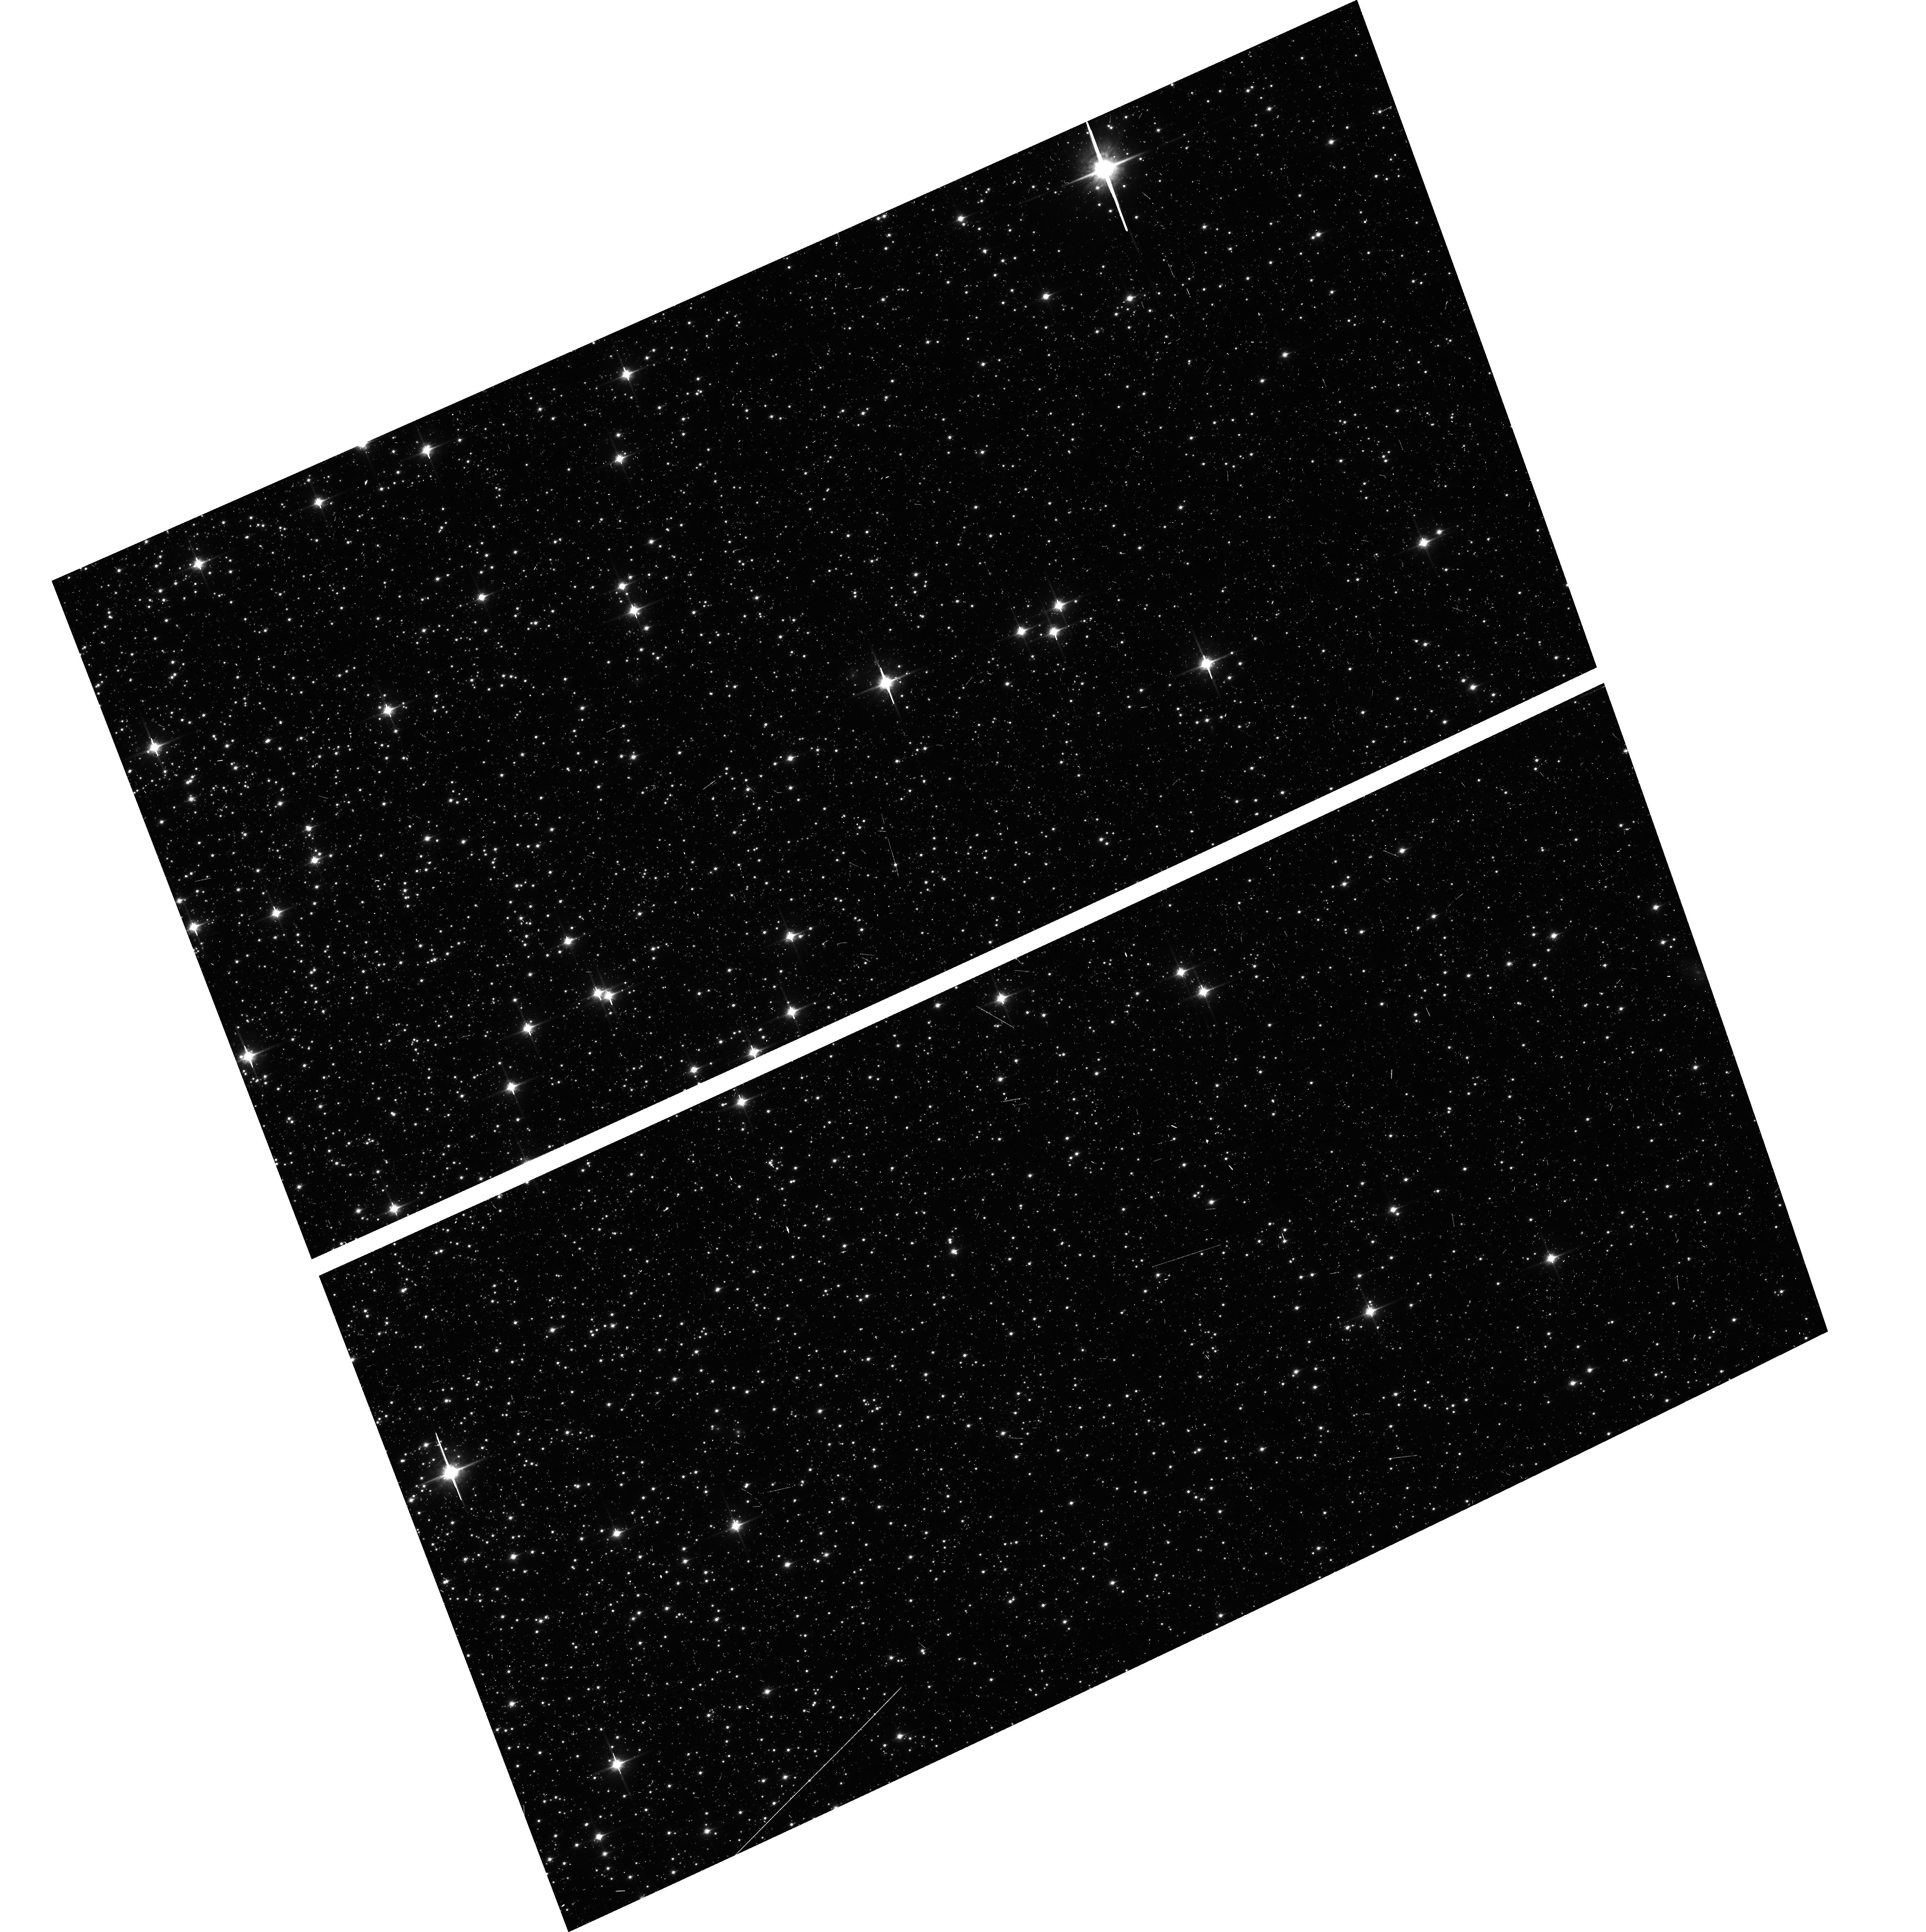
Target: NGC104-WFC
Instrument: ACS/WFC
Filter: F850LP
Exposure: 6 min
Observation ID: hst_15764_03_acs_wfc_f850lp_je6403

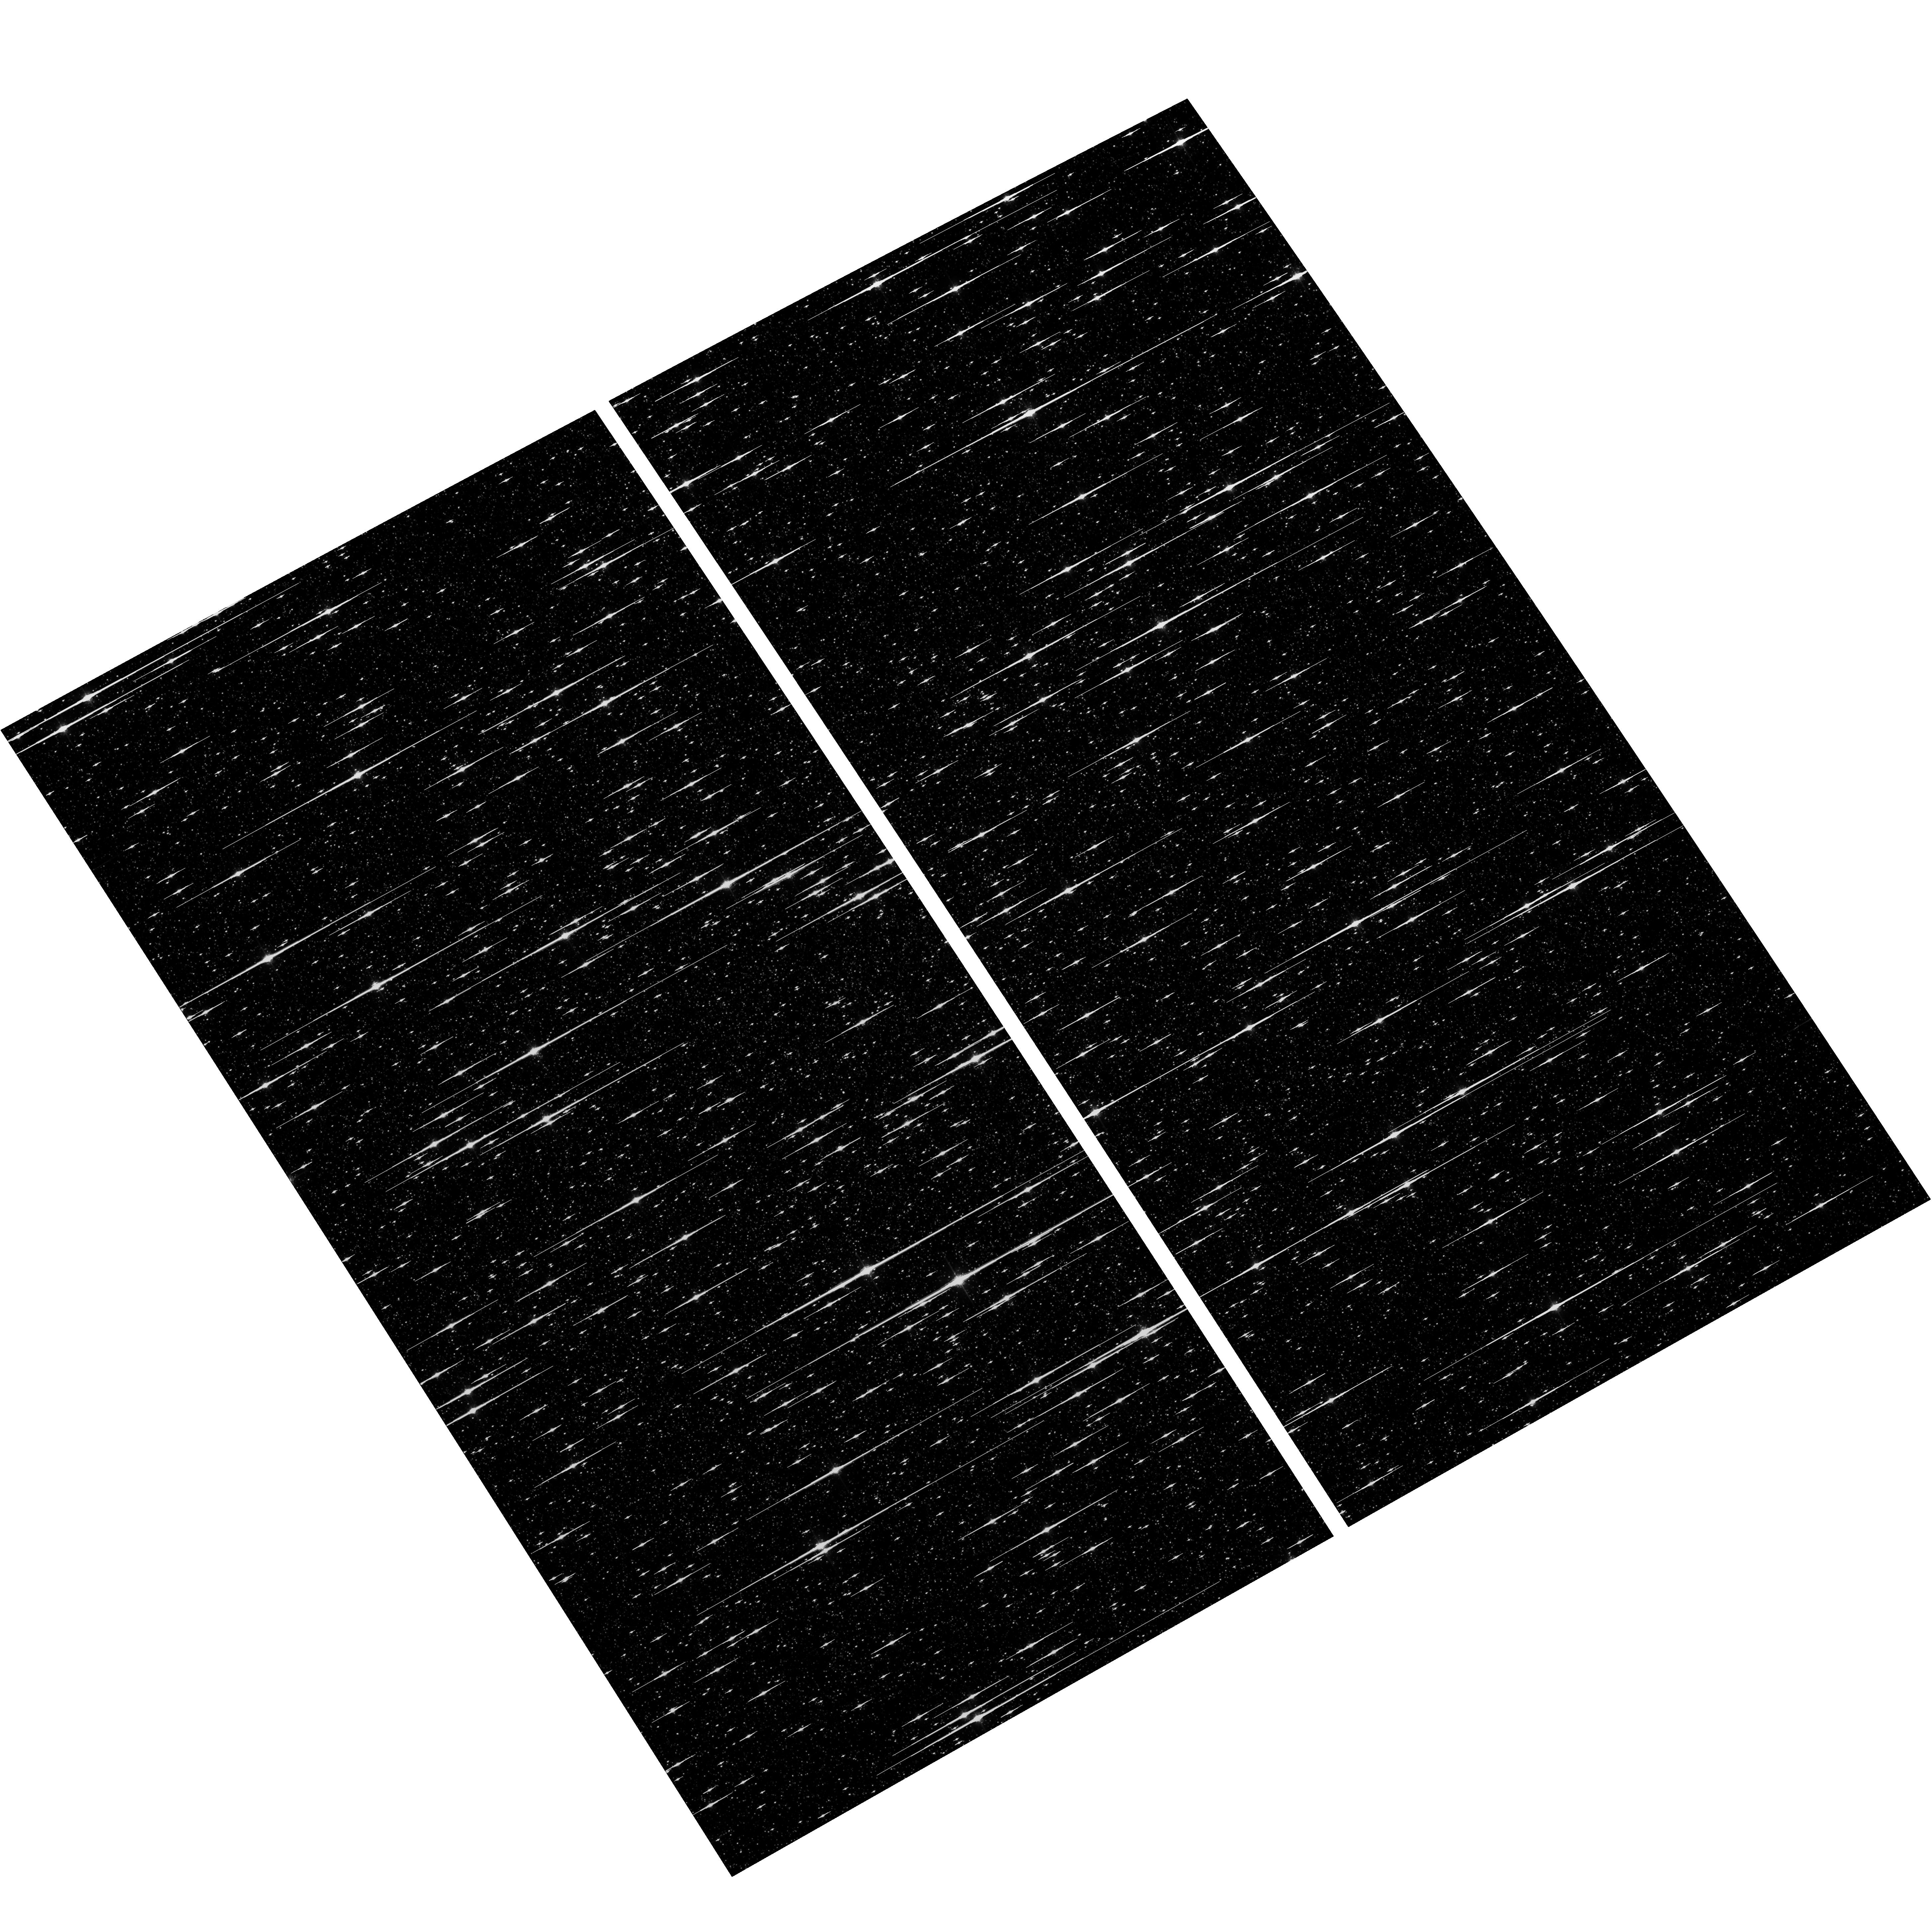
Target: NGC5139-WFC
Instrument: ACS/WFC
Filter: F775W
Exposure: 6 min
Observation ID: hst_15764_02_acs_wfc_f775w_je6402

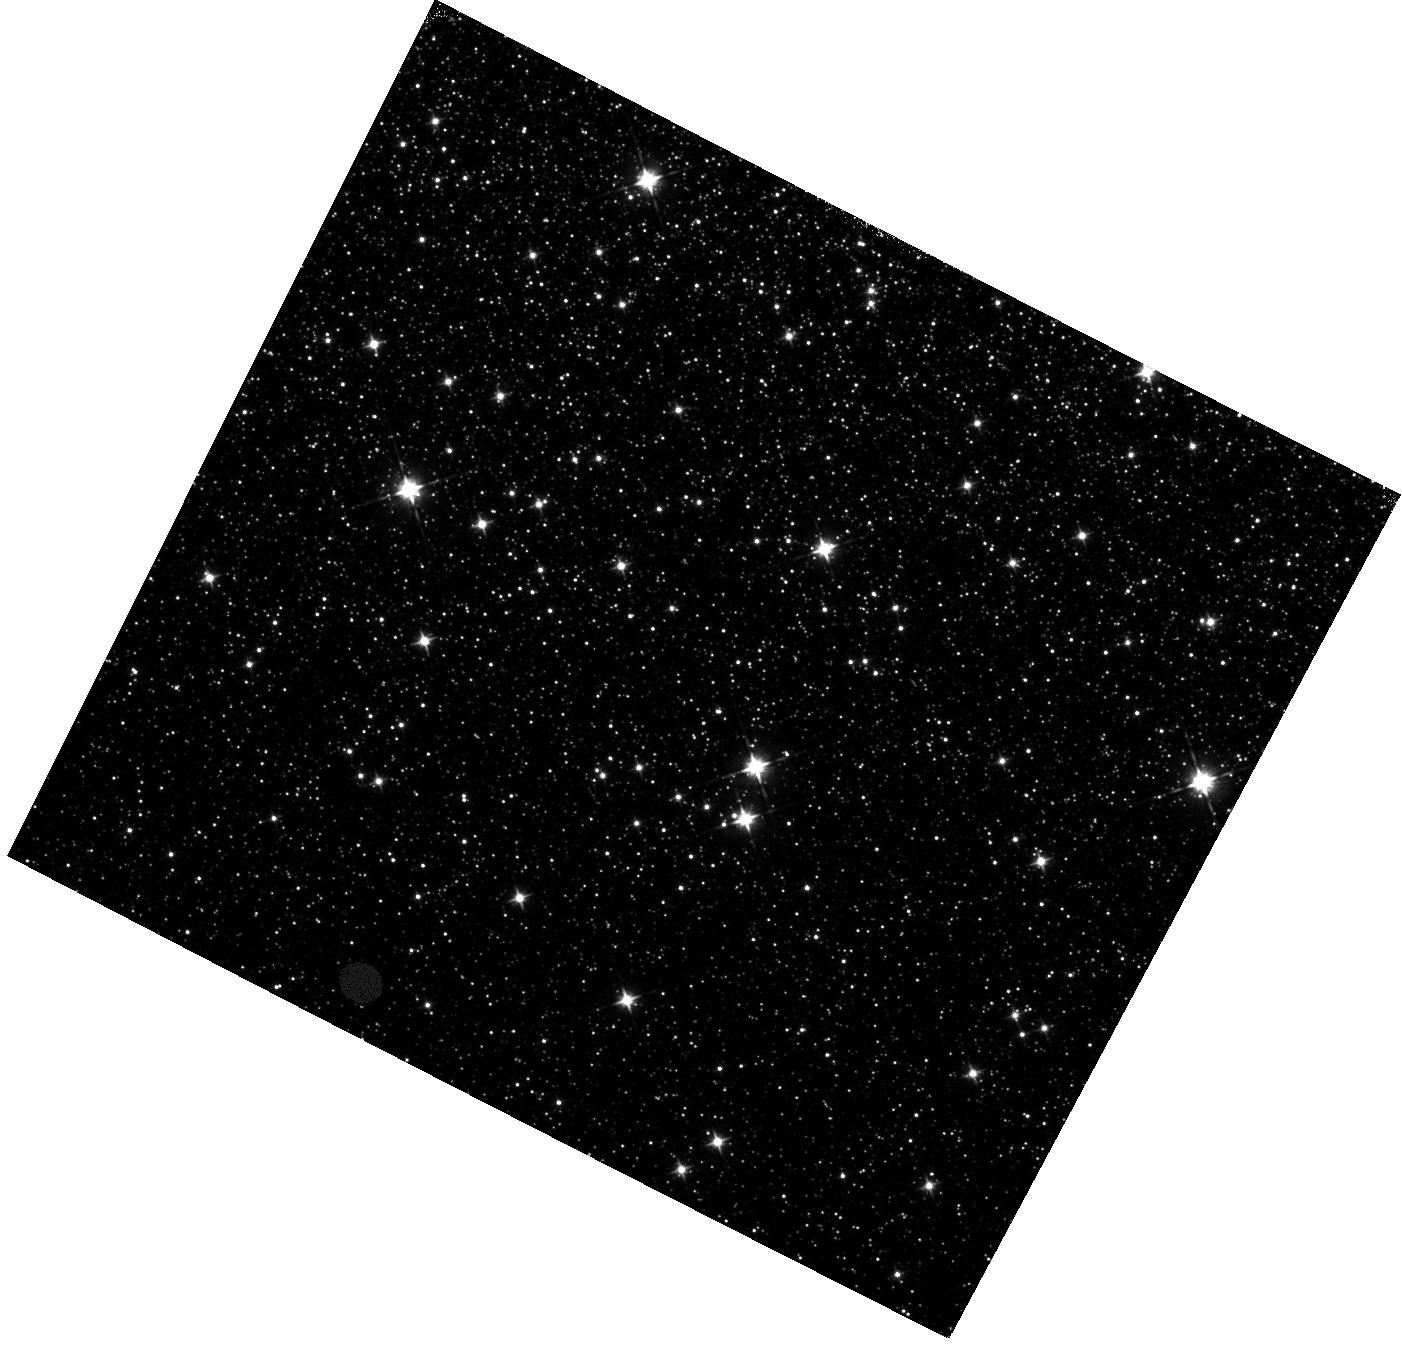
Target: field at RA 201.755°, Dec -47.569°
Instrument: WFC3/IR
Filter: F105W
Exposure: 22 min
Observation ID: hst_15764_04_wfc3_ir_f105w_ie6404

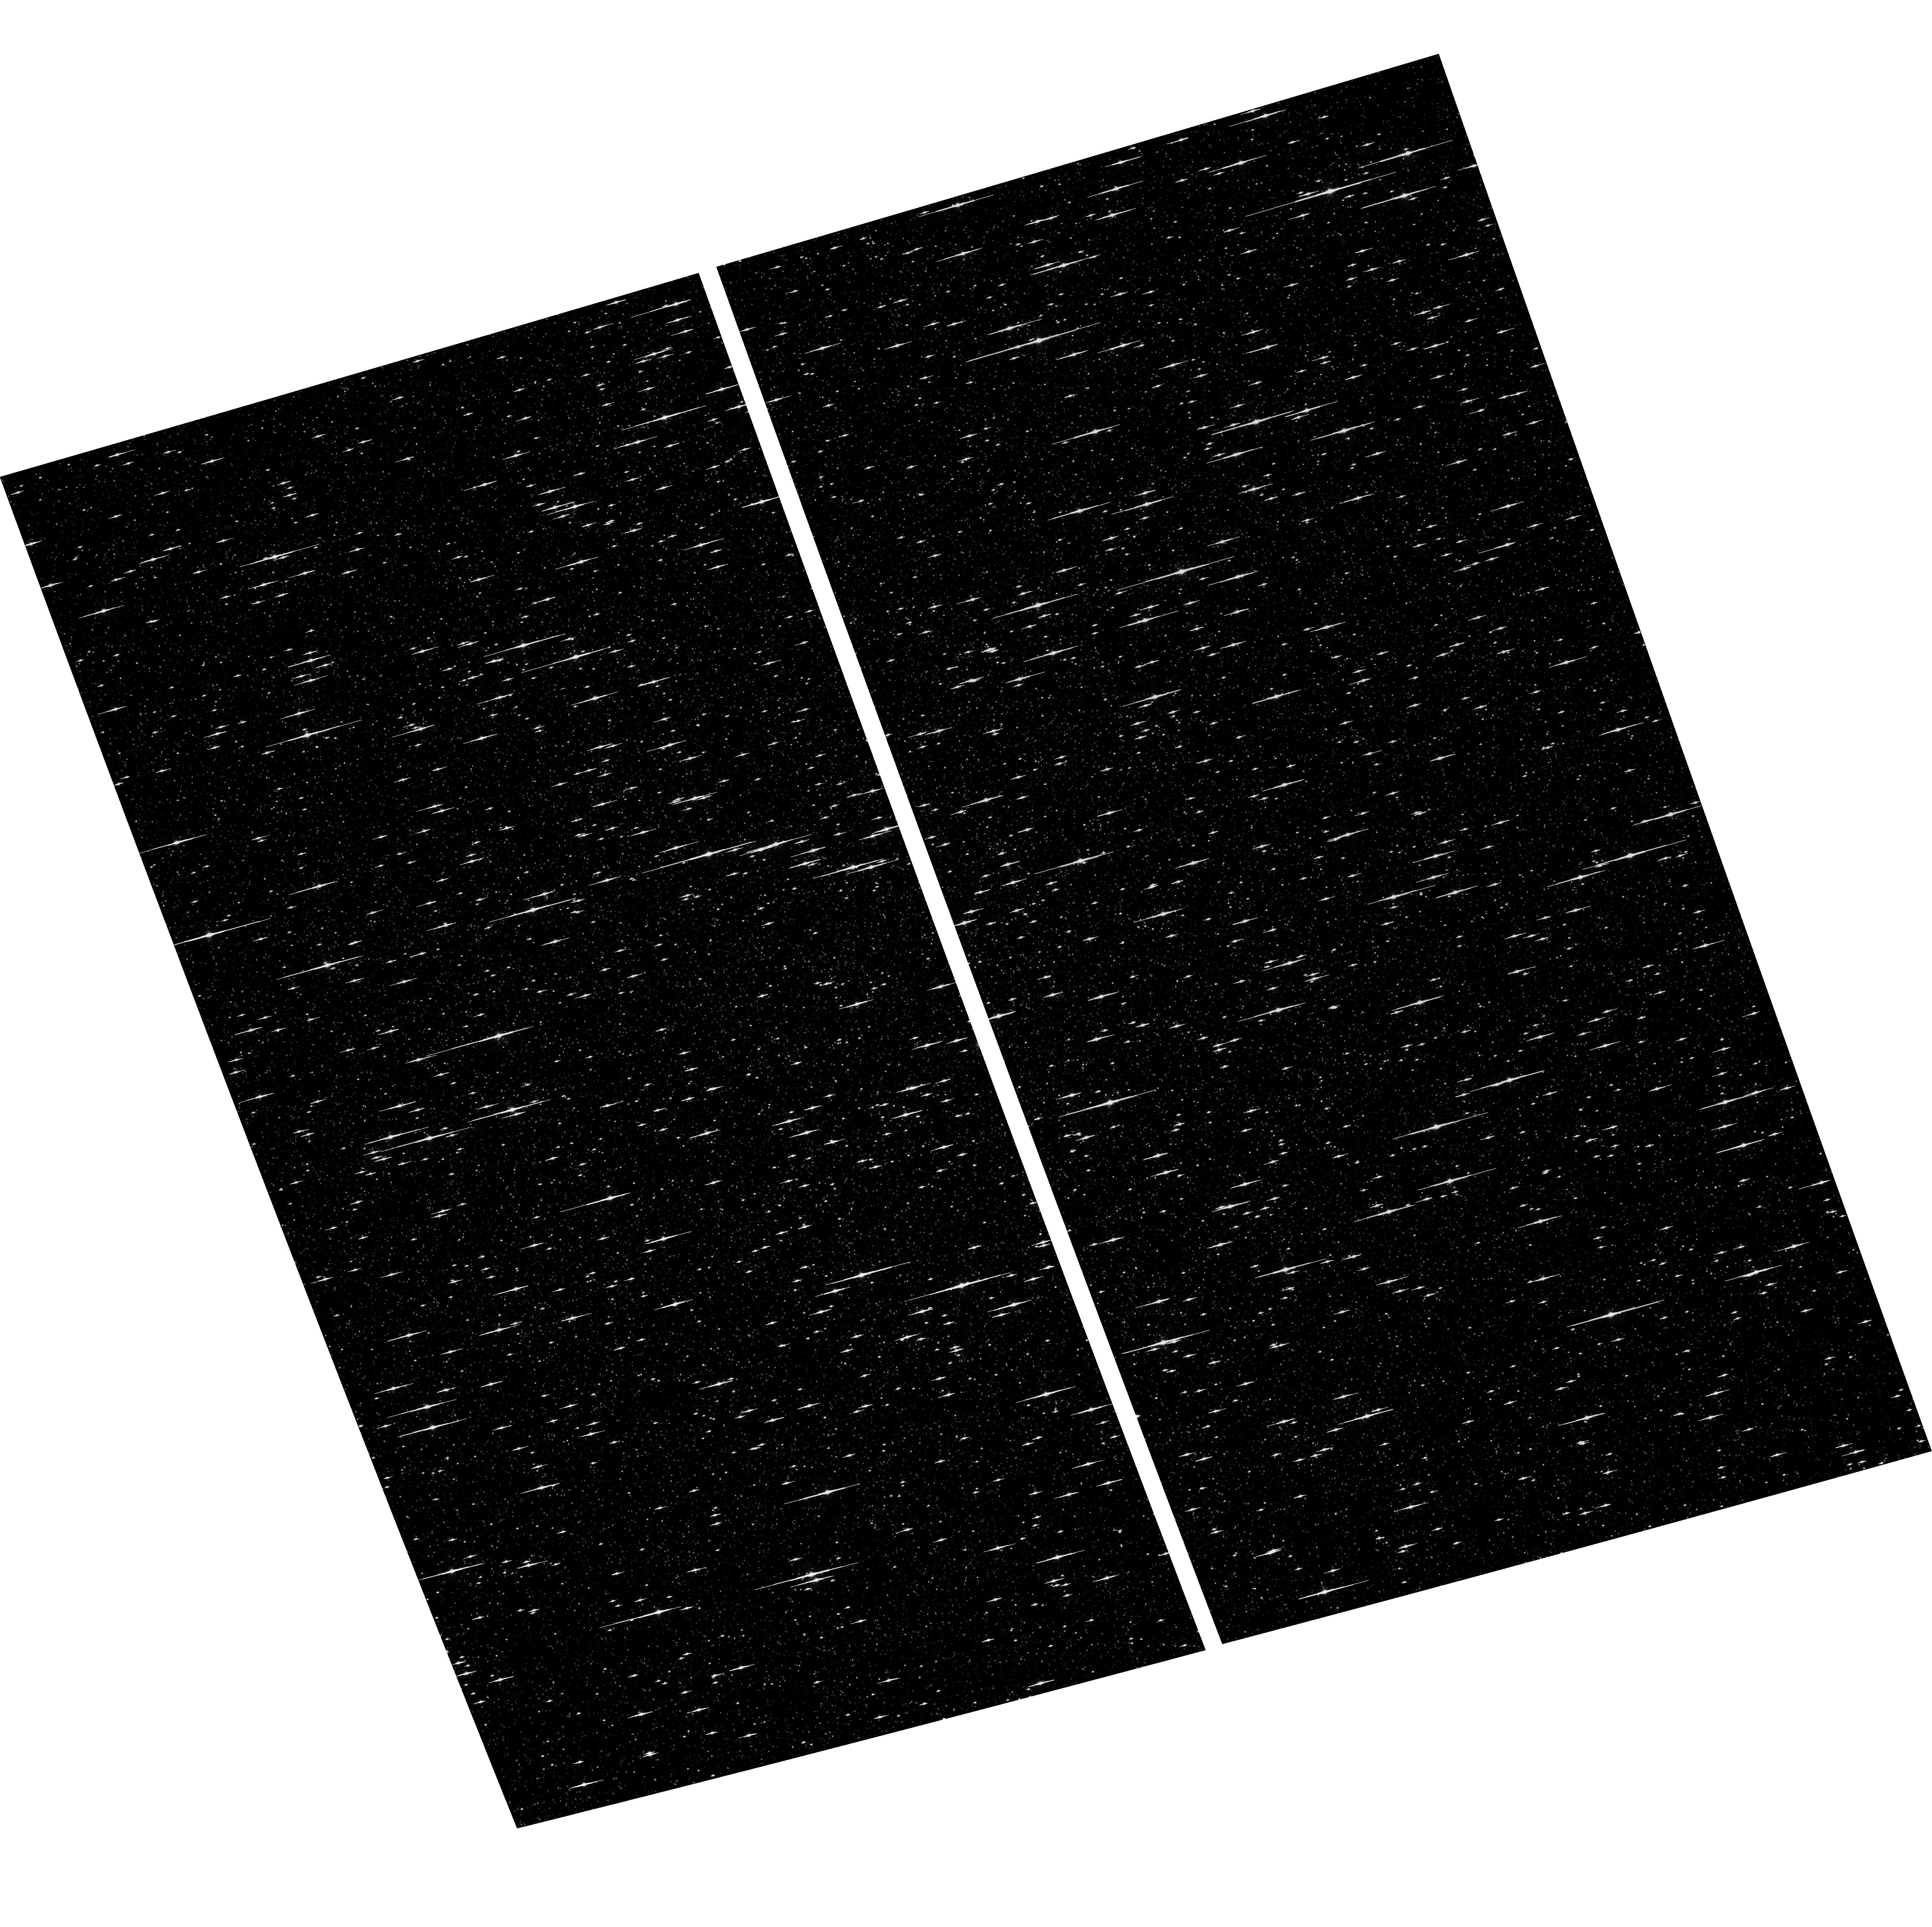
Target: NGC5139-WFC
Instrument: ACS/WFC
Filter: F475W
Exposure: 6 min
Observation ID: hst_15764_04_acs_wfc_f475w_je6404

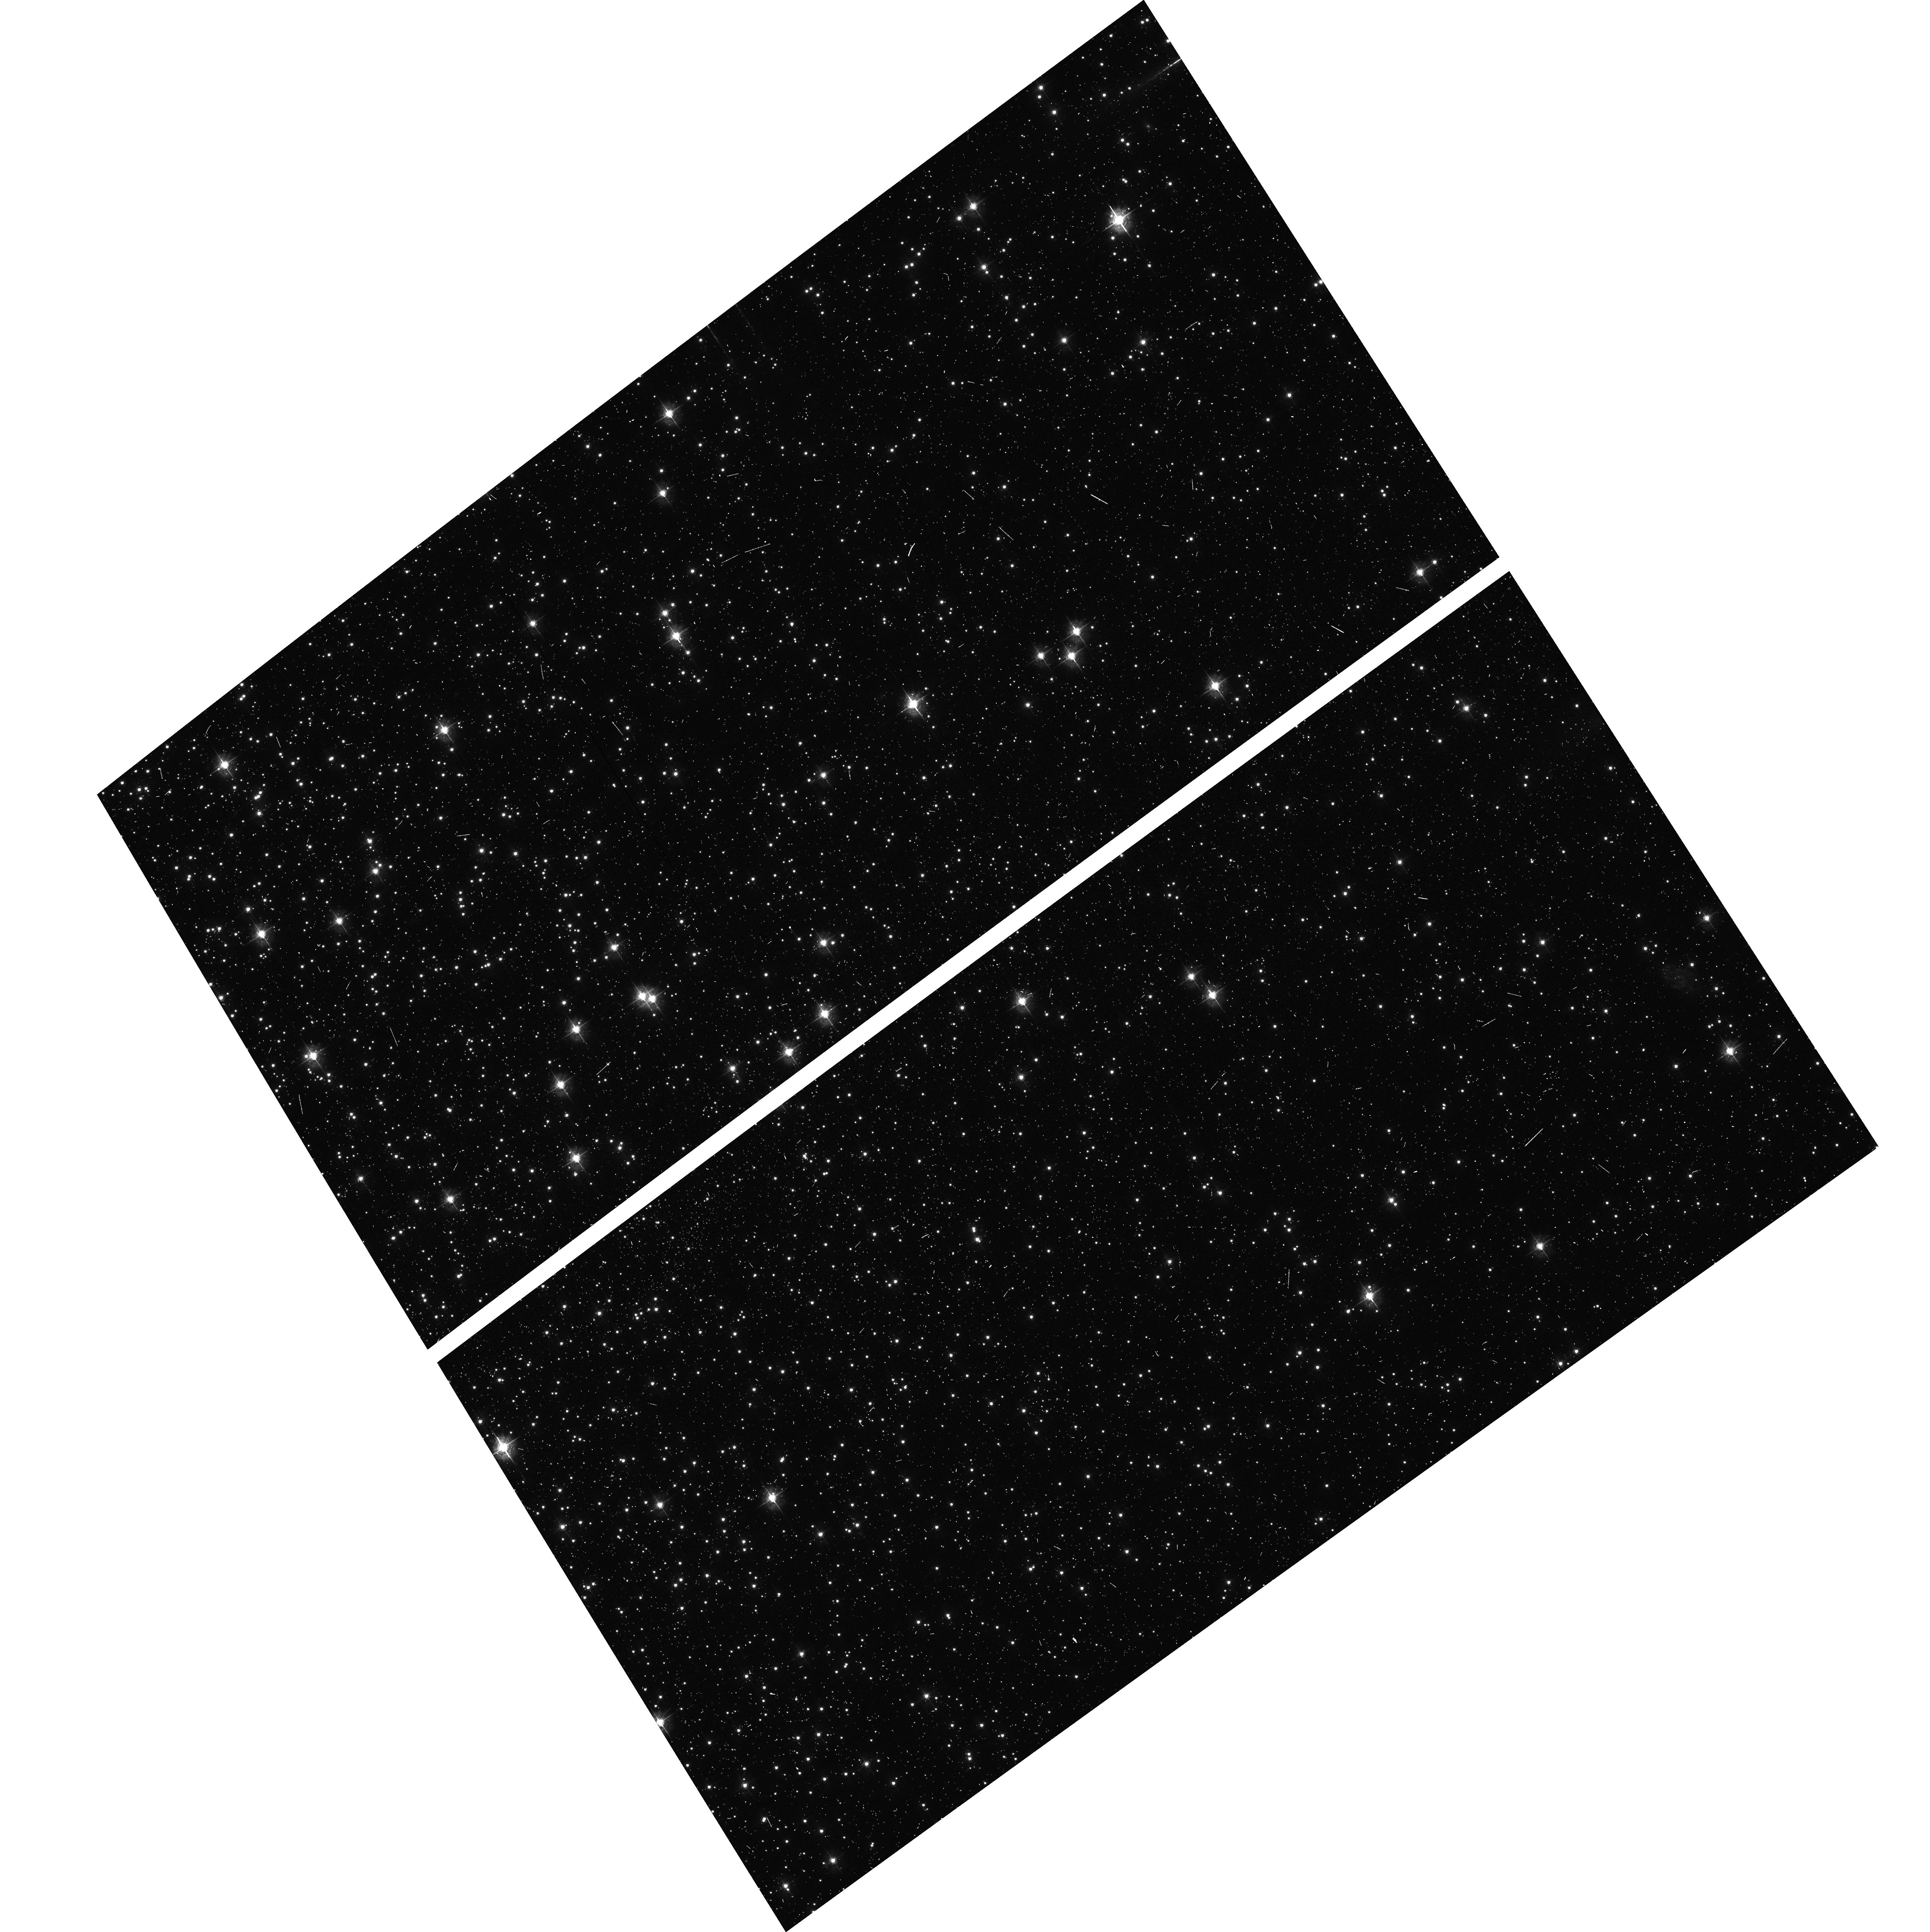
Target: NGC104-WFC
Instrument: ACS/WFC
Filter: F435W
Exposure: 6 min
Observation ID: hst_15764_01_acs_wfc_f435w_je6401

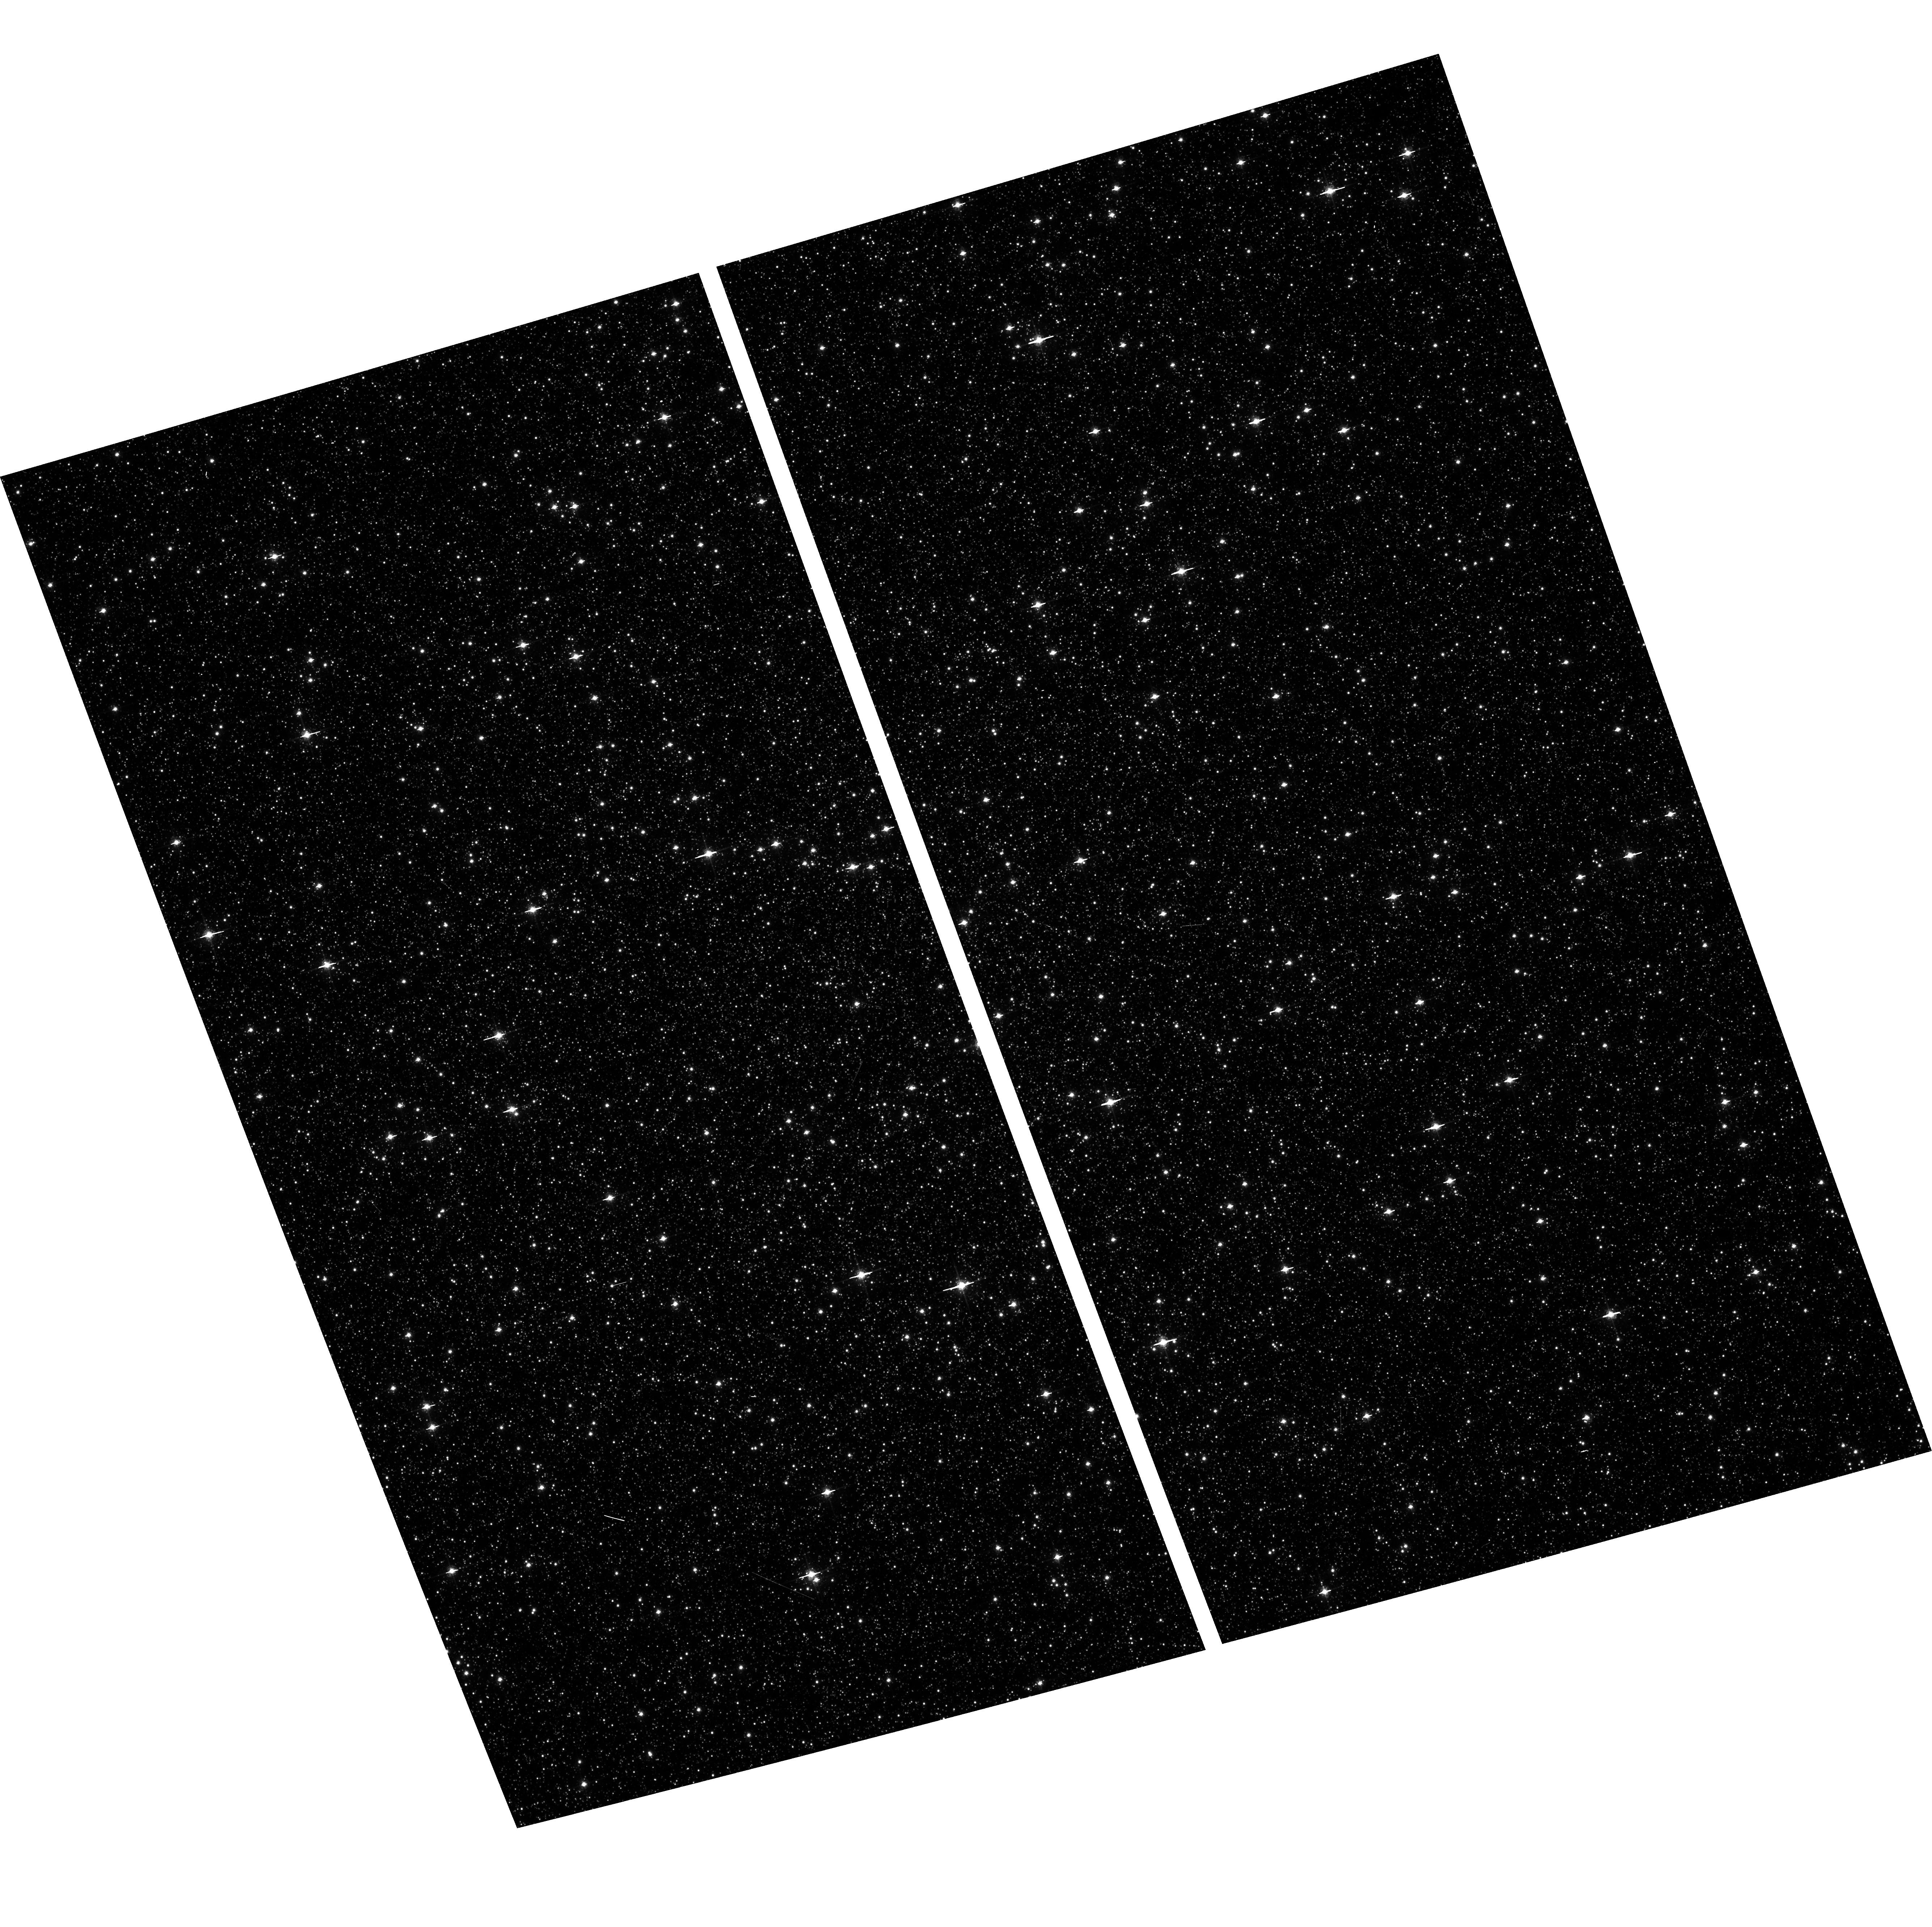
Target: NGC5139-WFC
Instrument: ACS/WFC
Filter: F658N
Exposure: 6 min
Observation ID: hst_15764_04_acs_wfc_f658n_je6404

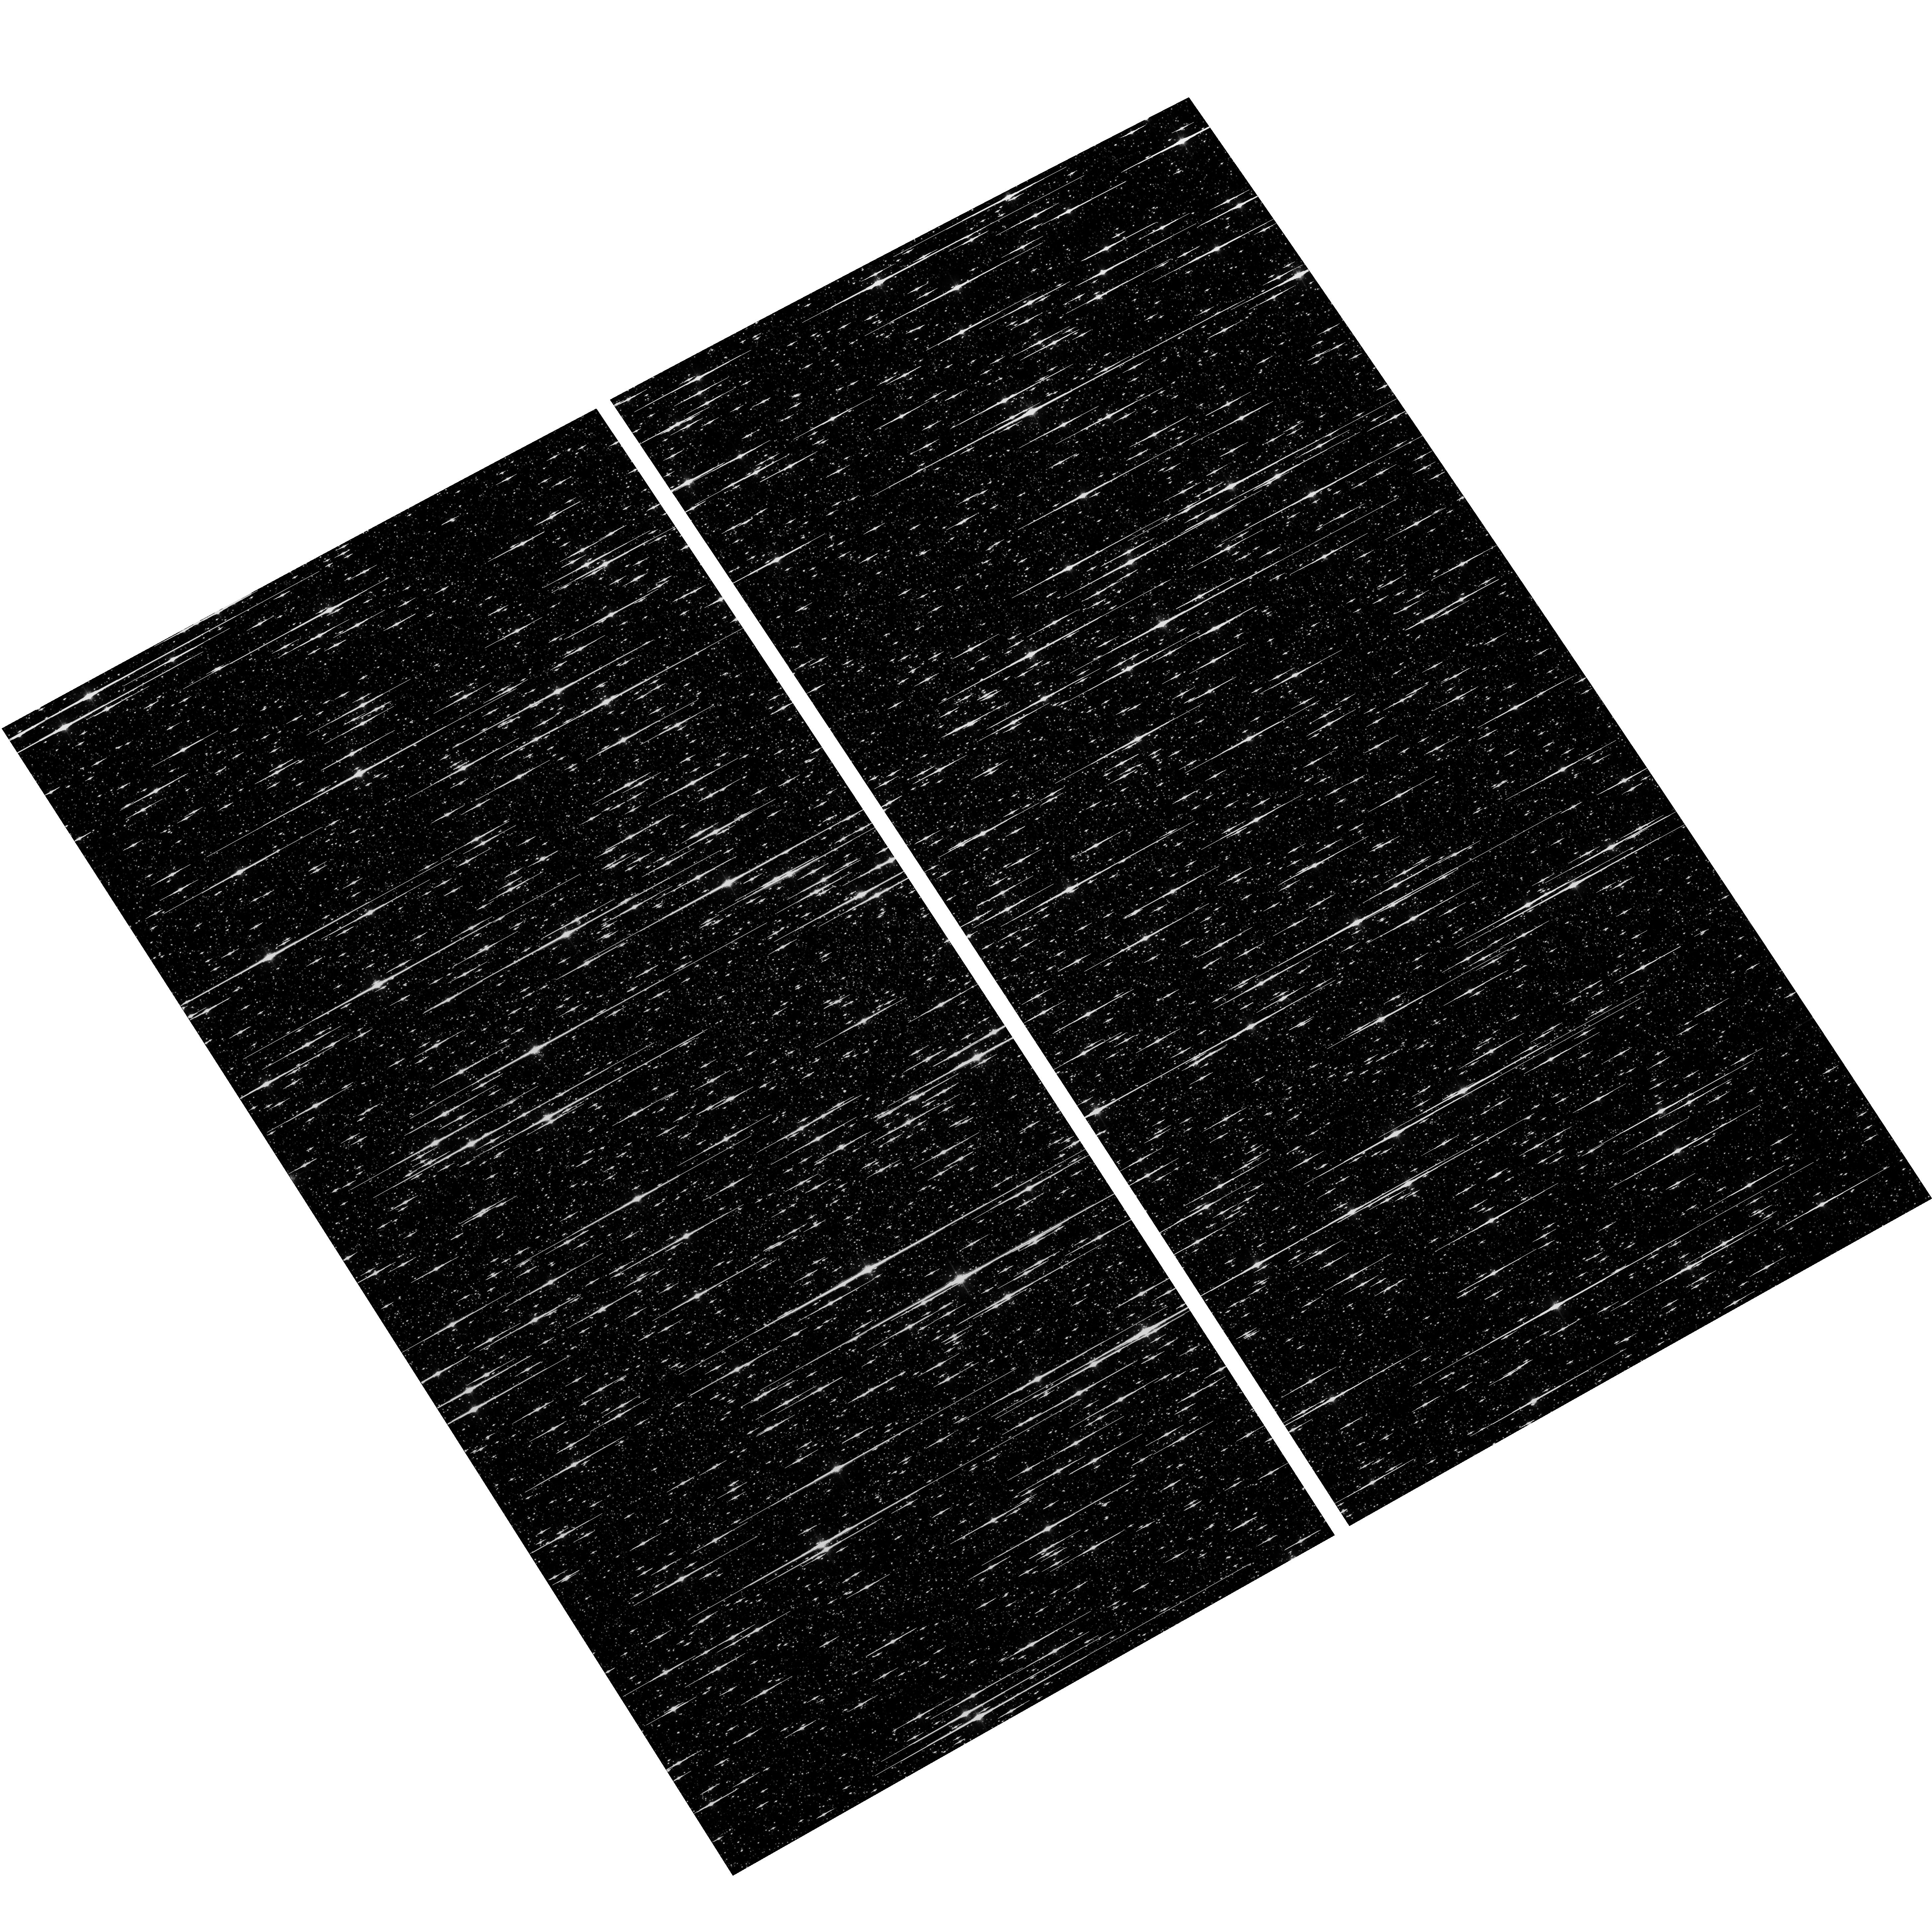
Target: NGC5139-WFC
Instrument: ACS/WFC
Filter: F606W
Exposure: 6 min
Observation ID: hst_15764_02_acs_wfc_f606w_je6402

ACS CCD Stability Monitor (PI: Hathi, Nimish P.)

Every year, beginning with the SMOV, ACS/WFC has obtained multiband imaging of a moderately crowded stellar field in the globular cluster 47 Tuc (about 6' west of the core). Measured stellar positions and magnitudes are used to monitor local- and large-scale variations in the plate scale and the sensitivity of the detectors. Single exposures in each WFC subarray mode (512, 1K, 2K) allow us to verify that photometry obtained in full-frame and in subarray modes are repeatable to better than 1%. These observations will help validate and monitor the Cycle 24 redefined ACS subarray readouts, which now include all pixel columns for consistent timings. Although the new 512, 1K, and 2K subarrays are defined for all 4 readout amplifiers, the B amplifier subarrays are the current default for subarray requests, and the default for the WFC polarizers. This program will obtain only B-amplifier subarray exposures. Starting this cycle, we will also observe Omega Centauri globular cluster with standard ACS/WFC filters (in the same way as 47 Tuc). This cluster is a WFC3/UVIS calibration target. These ACS observations will be used for comparison of L-flat and filter-dependent distortion for ACS/WFC and WFC3/UVIS.